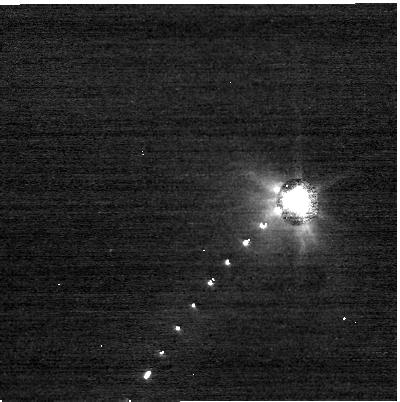
Target: DIDYMOS. Instrument: NIRCAM. Filter: F070W. Exposure: 4 min. Observation ID: jw01245-o034_t002_nircam_clear-f070w-sub400p

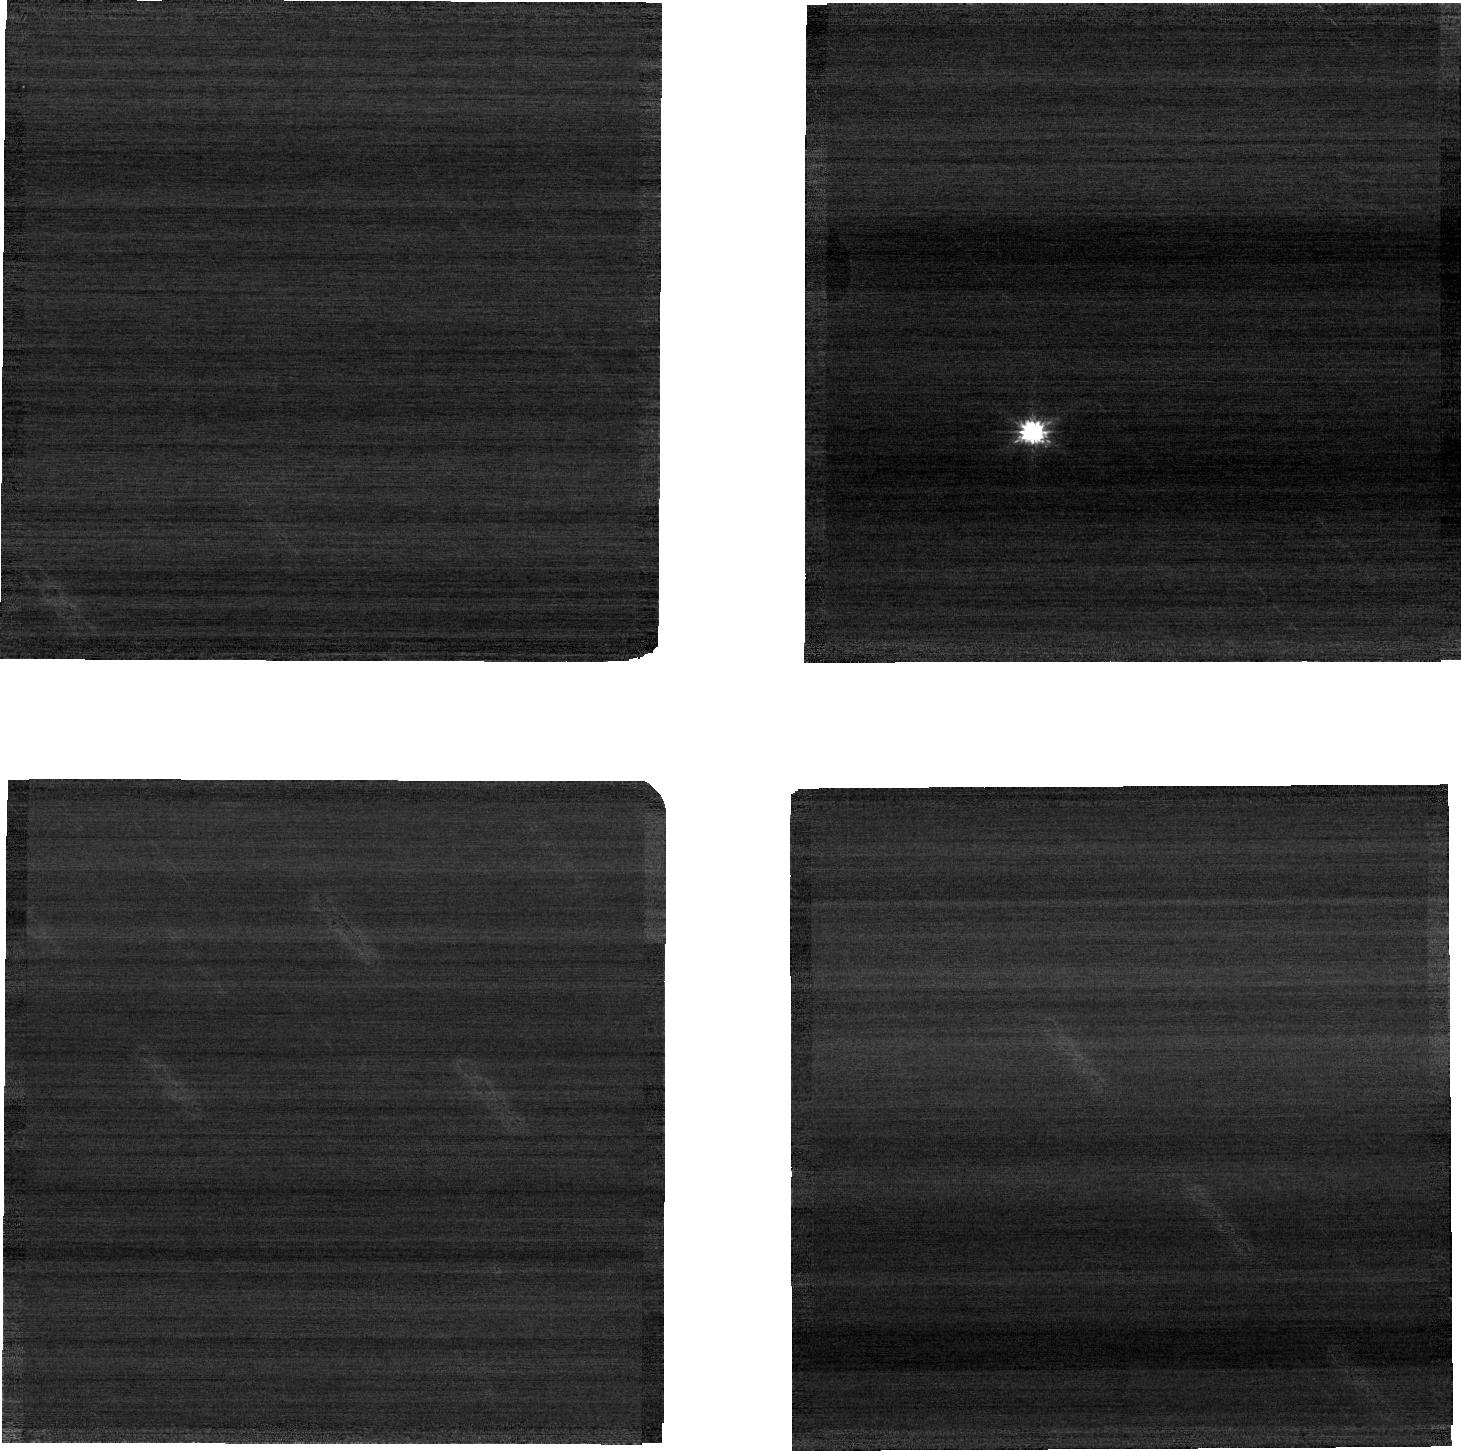
Target: PHAETHON. Instrument: NIRCAM. Filter: F090W. Exposure: 8 min. Observation ID: jw01245-o018_t001_nircam_clear-f090w-sub640

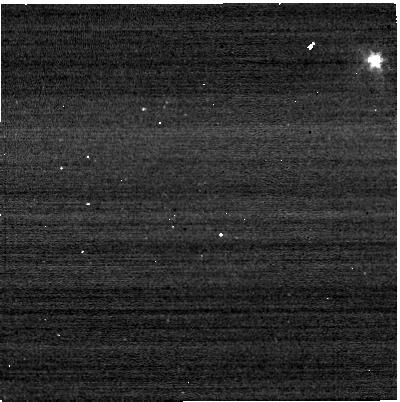
Target: DIDYMOS. Instrument: NIRCAM. Filter: F322W2+F323N. Exposure: 4 min. Observation ID: jw01245-o035_t002_nircam_f322w2-f323n-sub400p

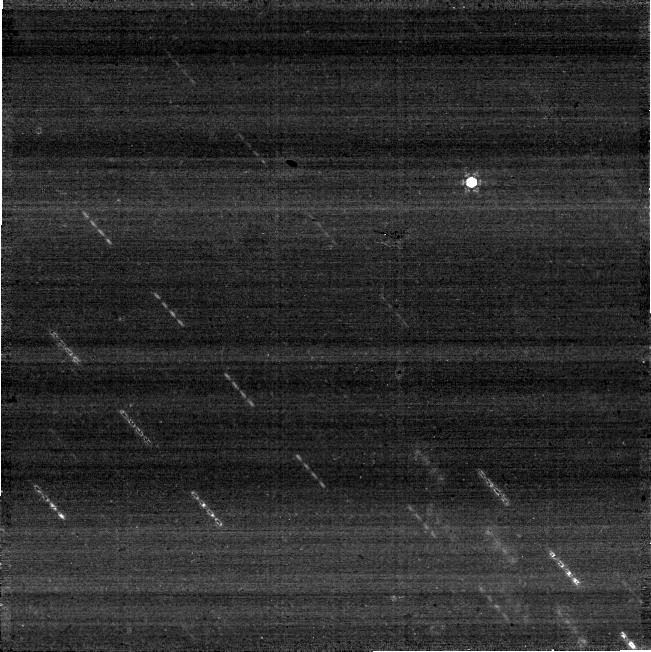
Target: PHAETHON. Instrument: NIRCAM. Filter: F430M. Exposure: 8 min. Observation ID: jw01245-o018_t001_nircam_clear-f430m-sub640

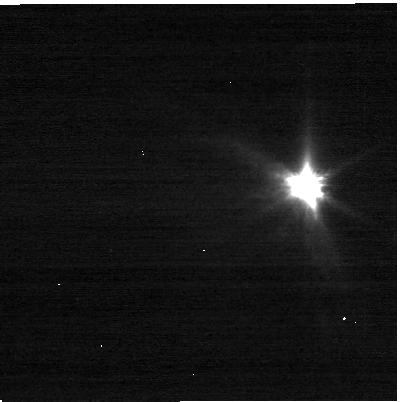
Target: DIDYMOS. Instrument: NIRCAM. Filter: F070W. Exposure: 4 min. Observation ID: jw01245-o041_t002_nircam_clear-f070w-sub400p

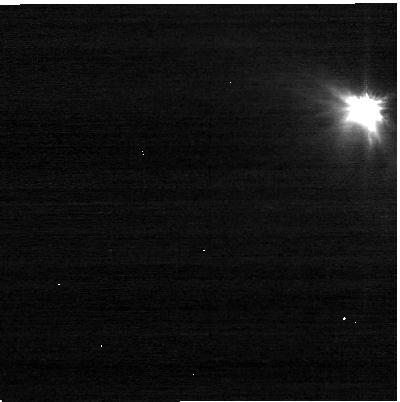
Target: DIDYMOS. Instrument: NIRCAM. Filter: F070W. Exposure: 4 min. Observation ID: jw01245-o033_t002_nircam_clear-f070w-sub400p

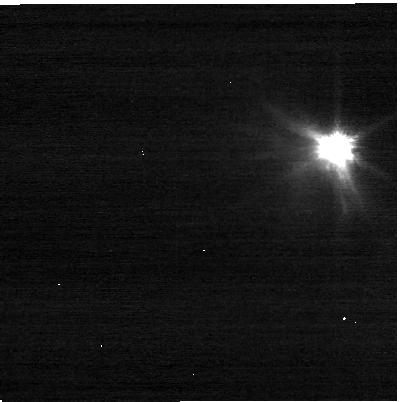
Target: DIDYMOS. Instrument: NIRCAM. Filter: F070W. Exposure: 4 min. Observation ID: jw01245-o035_t002_nircam_clear-f070w-sub400p

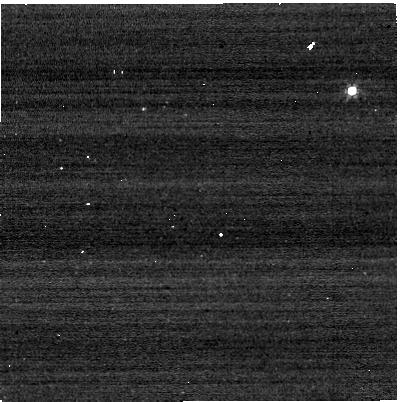
Target: DIDYMOS. Instrument: NIRCAM. Filter: F322W2+F323N. Exposure: 4 min. Observation ID: jw01245-o042_t002_nircam_f322w2-f323n-sub400p

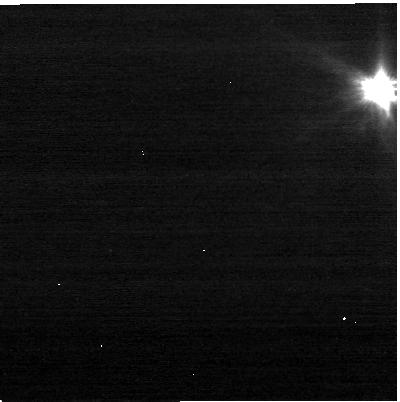
Target: DIDYMOS. Instrument: NIRCAM. Filter: F070W. Exposure: 4 min. Observation ID: jw01245-o039_t002_nircam_clear-f070w-sub400p

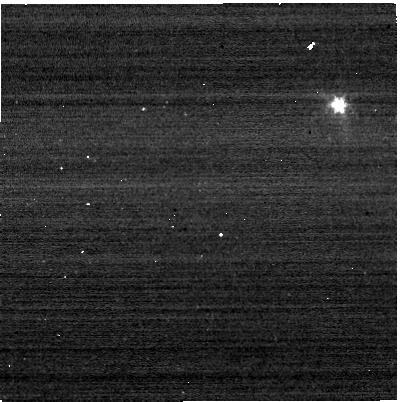
Target: DIDYMOS. Instrument: NIRCAM. Filter: F322W2+F323N. Exposure: 4 min. Observation ID: jw01245-o037_t002_nircam_f322w2-f323n-sub400p

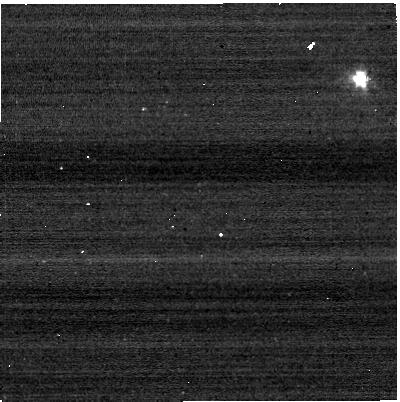
Target: DIDYMOS. Instrument: NIRCAM. Filter: F322W2+F323N. Exposure: 4 min. Observation ID: jw01245-o041_t002_nircam_f322w2-f323n-sub400p

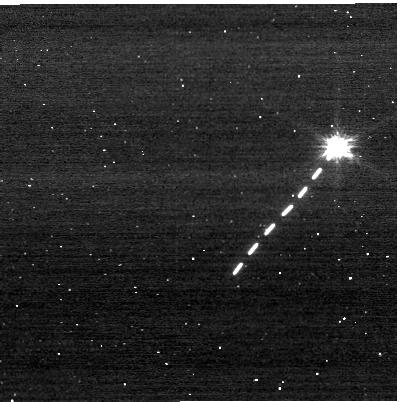
Target: DIDYMOS. Instrument: NIRCAM. Filter: F070W. Exposure: 4 min. Observation ID: jw01245-o031_t002_nircam_clear-f070w-sub400p

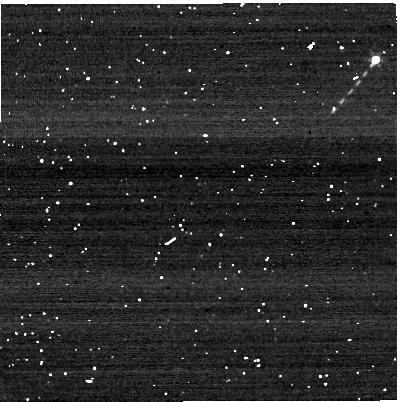
Target: DIDYMOS. Instrument: NIRCAM. Filter: F322W2+F323N. Exposure: 4 min. Observation ID: jw01245-o031_t002_nircam_f322w2-f323n-sub400p

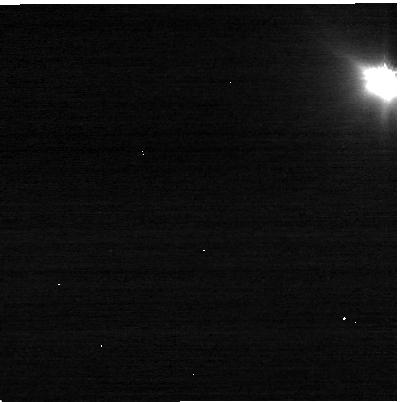
Target: DIDYMOS. Instrument: NIRCAM. Filter: F070W. Exposure: 4 min. Observation ID: jw01245-o032_t002_nircam_clear-f070w-sub400p

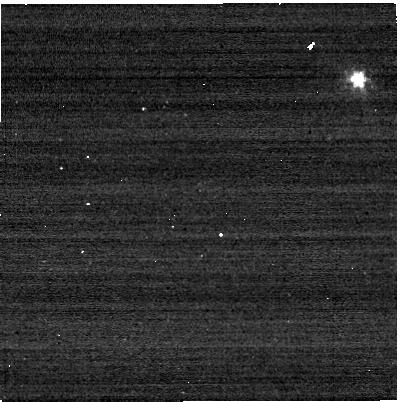
Target: DIDYMOS. Instrument: NIRCAM. Filter: F322W2+F323N. Exposure: 4 min. Observation ID: jw01245-o038_t002_nircam_f322w2-f323n-sub400p

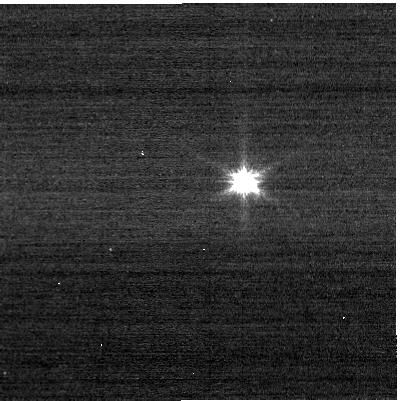
Target: DIDYMOS. Instrument: NIRCAM. Filter: F070W. Exposure: 9 min. Observation ID: jw01245-o043_t002_nircam_clear-f070w-sub400p

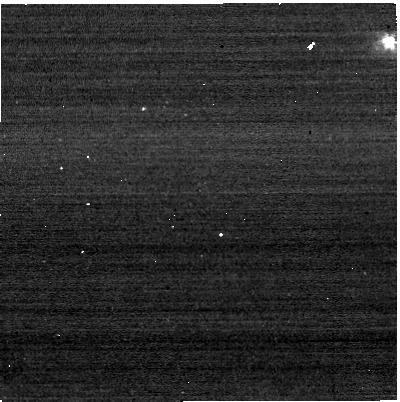
Target: DIDYMOS. Instrument: NIRCAM. Filter: F322W2+F323N. Exposure: 4 min. Observation ID: jw01245-o033_t002_nircam_f322w2-f323n-sub400p

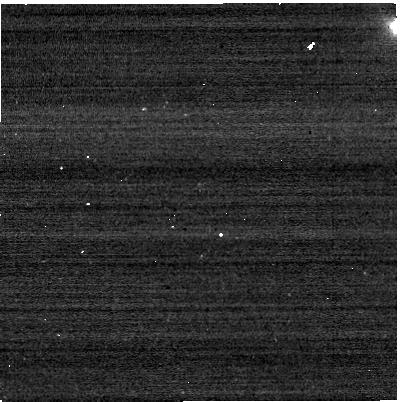
Target: DIDYMOS. Instrument: NIRCAM. Filter: F322W2+F323N. Exposure: 4 min. Observation ID: jw01245-o032_t002_nircam_f322w2-f323n-sub400p

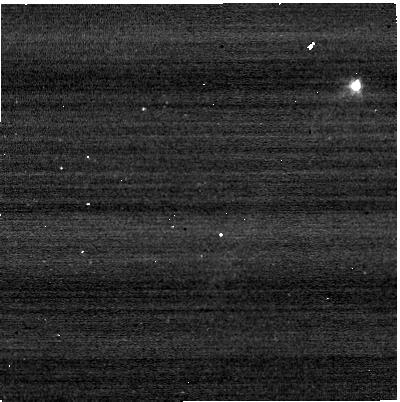
Target: DIDYMOS. Instrument: NIRCAM. Filter: F322W2+F323N. Exposure: 4 min. Observation ID: jw01245-o034_t002_nircam_f322w2-f323n-sub400p

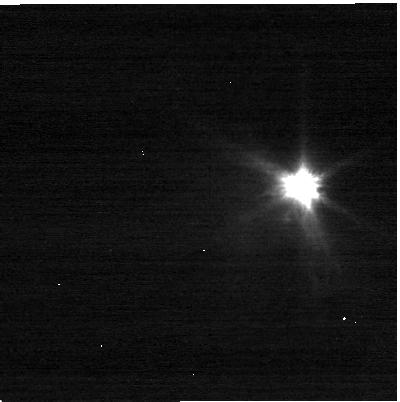
Target: DIDYMOS. Instrument: NIRCAM. Filter: F070W. Exposure: 4 min. Observation ID: jw01245-o038_t002_nircam_clear-f070w-sub400p

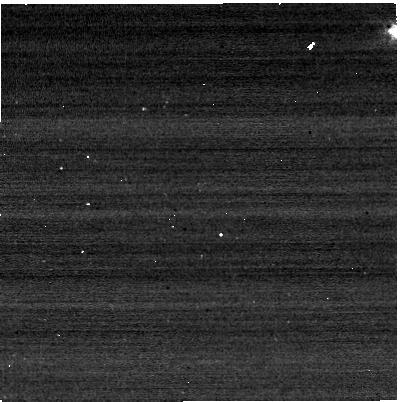
Target: DIDYMOS. Instrument: NIRCAM. Filter: F322W2+F323N. Exposure: 4 min. Observation ID: jw01245-o039_t002_nircam_f322w2-f323n-sub400p

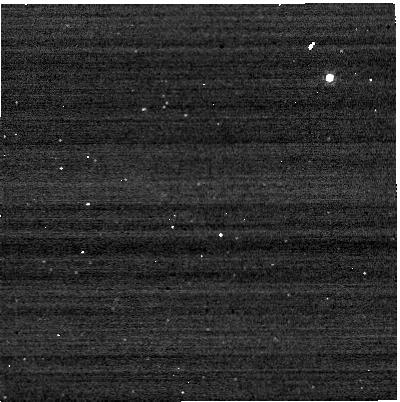
Target: DIDYMOS. Instrument: NIRCAM. Filter: F322W2+F323N. Exposure: 9 min. Observation ID: jw01245-o043_t002_nircam_f322w2-f323n-sub400p

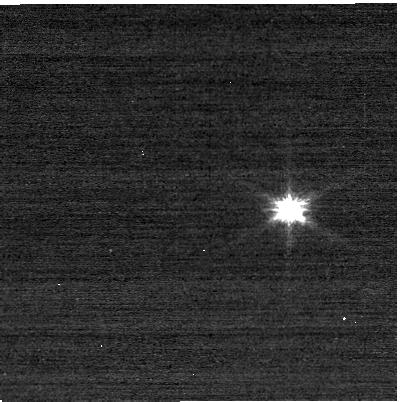
Target: DIDYMOS. Instrument: NIRCAM. Filter: F070W. Exposure: 4 min. Observation ID: jw01245-o042_t002_nircam_clear-f070w-sub400p

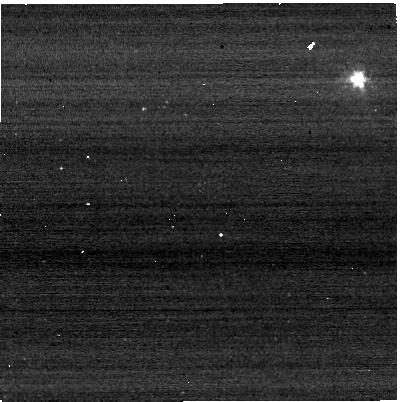
Target: DIDYMOS. Instrument: NIRCAM. Filter: F322W2+F323N. Exposure: 4 min. Observation ID: jw01245-o040_t002_nircam_f322w2-f323n-sub400p

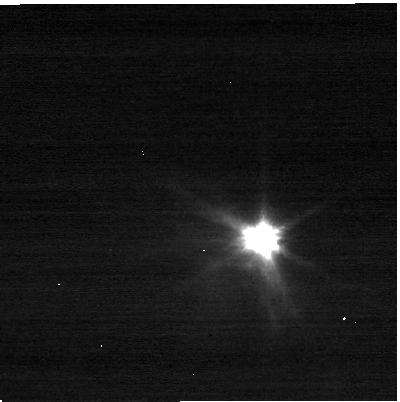
Target: DIDYMOS. Instrument: NIRCAM. Filter: F070W. Exposure: 4 min. Observation ID: jw01245-o037_t002_nircam_clear-f070w-sub400p

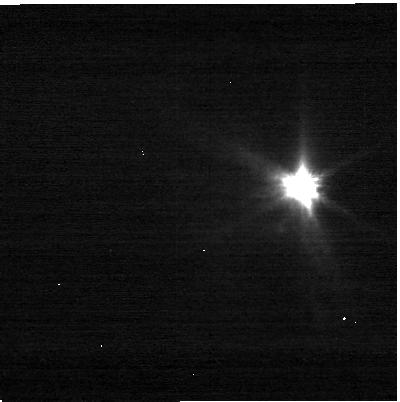
Target: DIDYMOS. Instrument: NIRCAM. Filter: F070W. Exposure: 4 min. Observation ID: jw01245-o040_t002_nircam_clear-f070w-sub400p

Near-Earth Objects (PI: Thomas, Cristina A.)

Near-Earth Objects (NEOs) are of interest for various reasons, including their scientific significance and impact hazard mitigation. Though several recent missions have visited NEOs, most have lacked spectral capabilities in the wavelength regions covered by JWST. These observations will target two NEOs of particular interest, (3200) Phaethon and (65803) Didymos, which are the destinations of upcoming missions with limited or no infrared capabilities. The objects selected have different compositions, orbits, source regions, and sizes. Together they will help us understand the range of objects present in the near-Earth asteroid population. (3200) Phaethon is a B-type NEO with a perihelion well inside the orbit of Mercury and an orbit that links it to the Geminid meteor shower. Phaethon the only asteroid identified as a meteor shower parent body. It has shown activity in the past, but the nature of the activity is still unclear. Our observations will examine its composition (NIRSpec & MIRI) and search for activity (NIRCam). Phaethon is the target of the future JAXA DESTINY+ mission. (65803) Didymos is a binary S-type NEO that is the target of NASA's DART mission. NIRCam observations of Didymos will be timed to coincide with the DART impact into the secondary of the Didymos system in fall 2022. After the impact, we will observe the spectrum (NIRSpec & MIRI) and search for remaining dust (MIRI imaging). S-type asteroids are extremely common in near-Earth space, but few have spectral observations beyond 2.5 microns. Both targets have been well characterized from the ground and we have selected a number of JWST observing modes to best complement our current understanding of the objects.